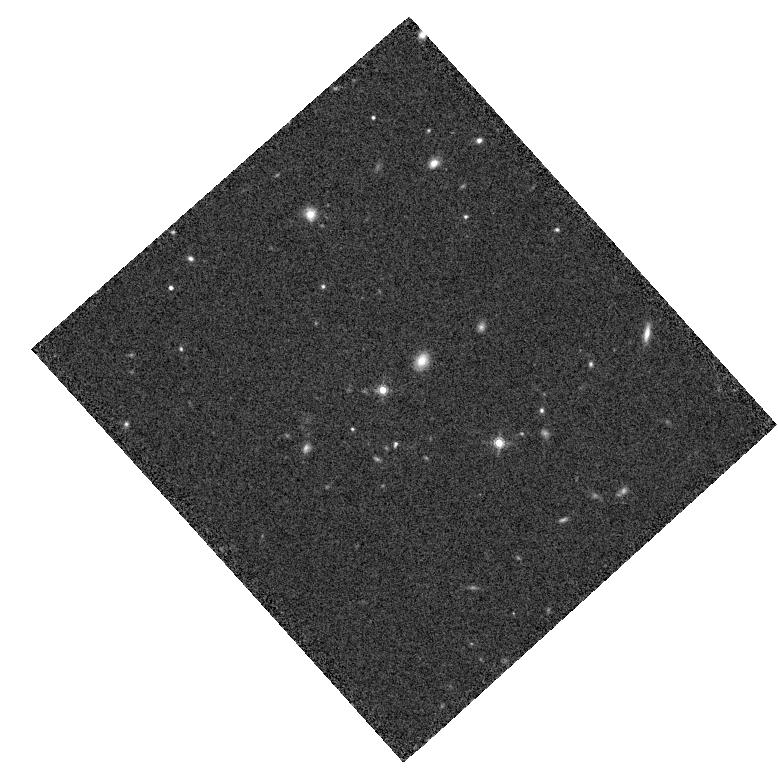
Target: ULAS-J1319+0950. Instrument: WFC3/IR. Filter: F160W. Exposure: 14 min. Observation ID: hst_14185_03_wfc3_ir_f160w_icyp03

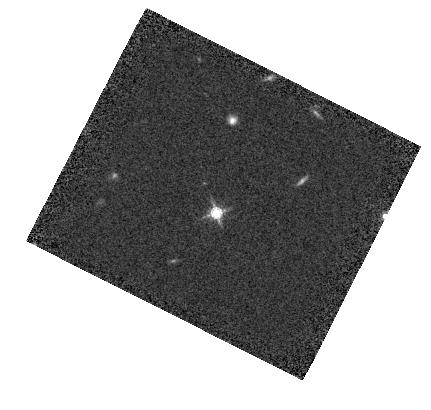
Target: PSF-SDSS-J1303+1047. Instrument: WFC3/IR. Filter: F160W. Exposure: 7 min. Observation ID: hst_14185_06_wfc3_ir_f160w_icyp06

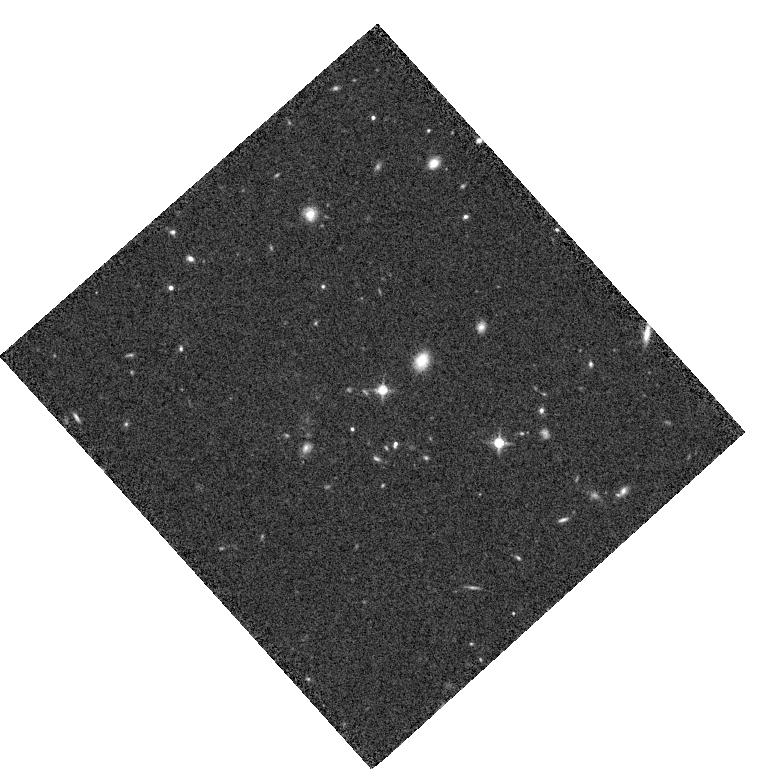
Target: ULAS-J1319+0950. Instrument: WFC3/IR. Filter: F125W. Exposure: 20 min. Observation ID: hst_14185_05_wfc3_ir_f125w_icyp05

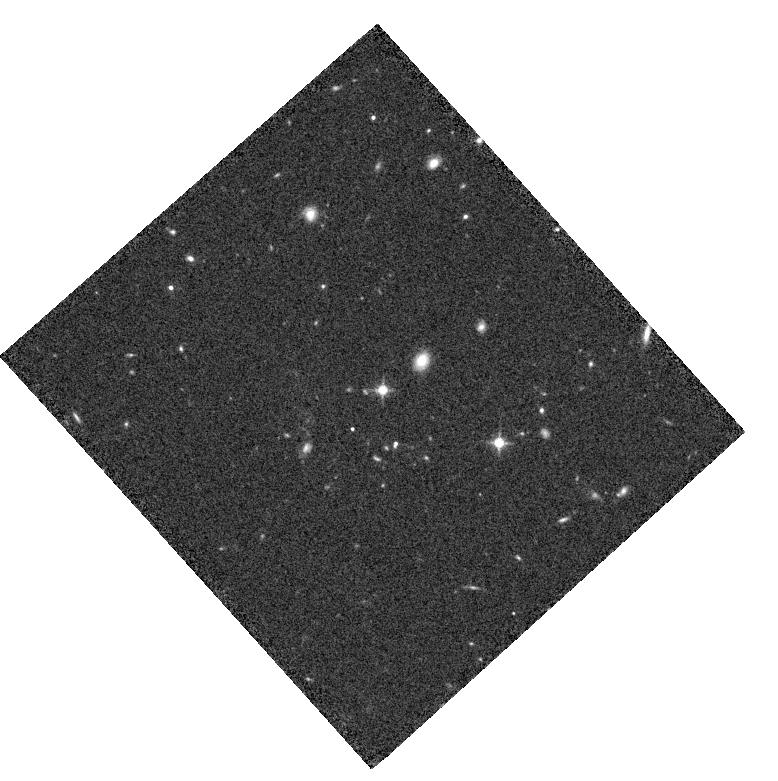
Target: ULAS-J1319+0950. Instrument: WFC3/IR. Filter: F125W. Exposure: 20 min. Observation ID: hst_14185_04_wfc3_ir_f125w_icyp04

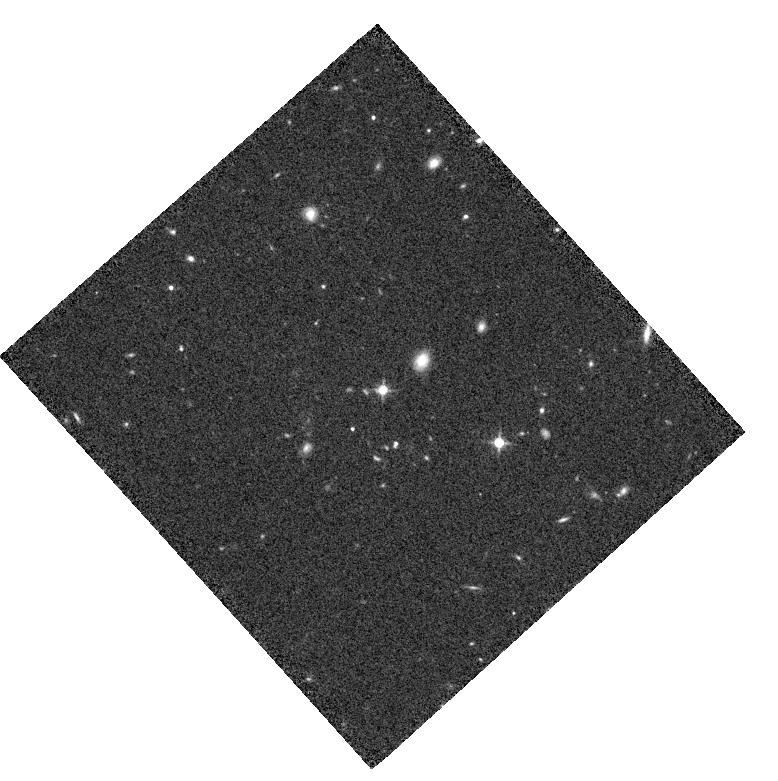
Target: ULAS-J1319+0950. Instrument: WFC3/IR. Filter: F125W. Exposure: 20 min. Observation ID: hst_14185_03_wfc3_ir_f125w_icyp03

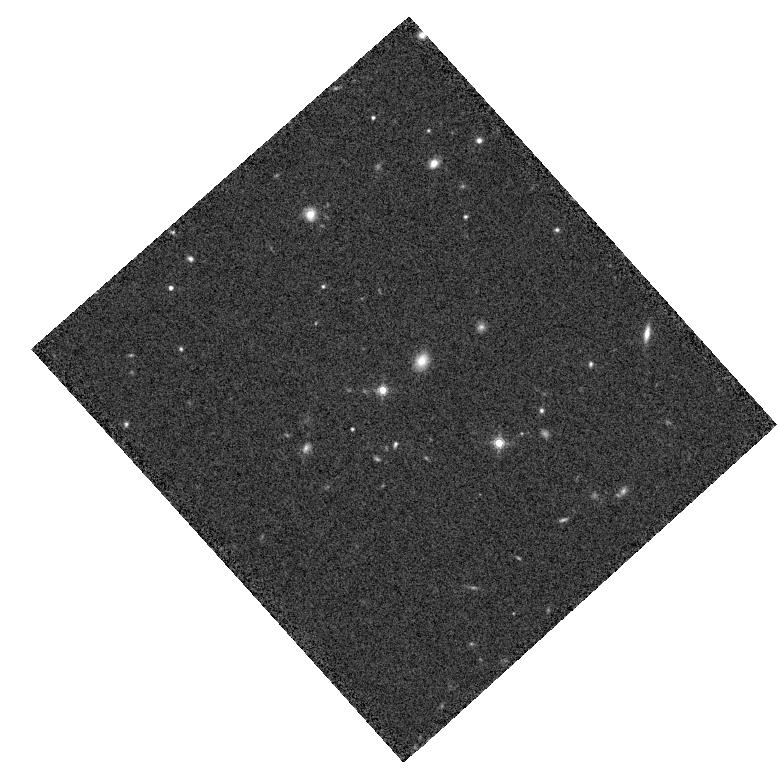
Target: ULAS-J1319+0950. Instrument: WFC3/IR. Filter: F160W. Exposure: 14 min. Observation ID: hst_14185_04_wfc3_ir_f160w_icyp04

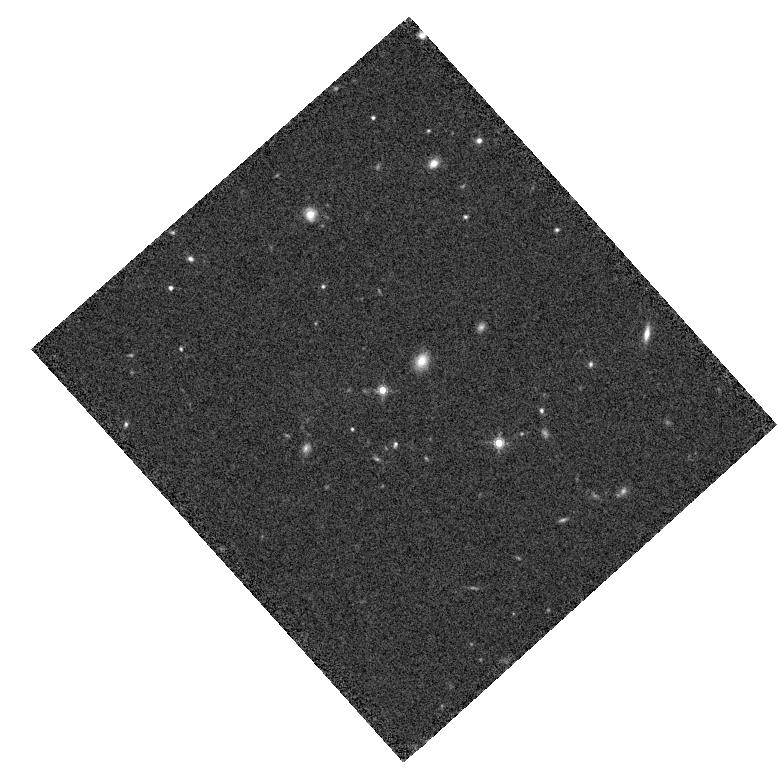
Target: ULAS-J1319+0950. Instrument: WFC3/IR. Filter: F160W. Exposure: 14 min. Observation ID: hst_14185_05_wfc3_ir_f160w_icyp05

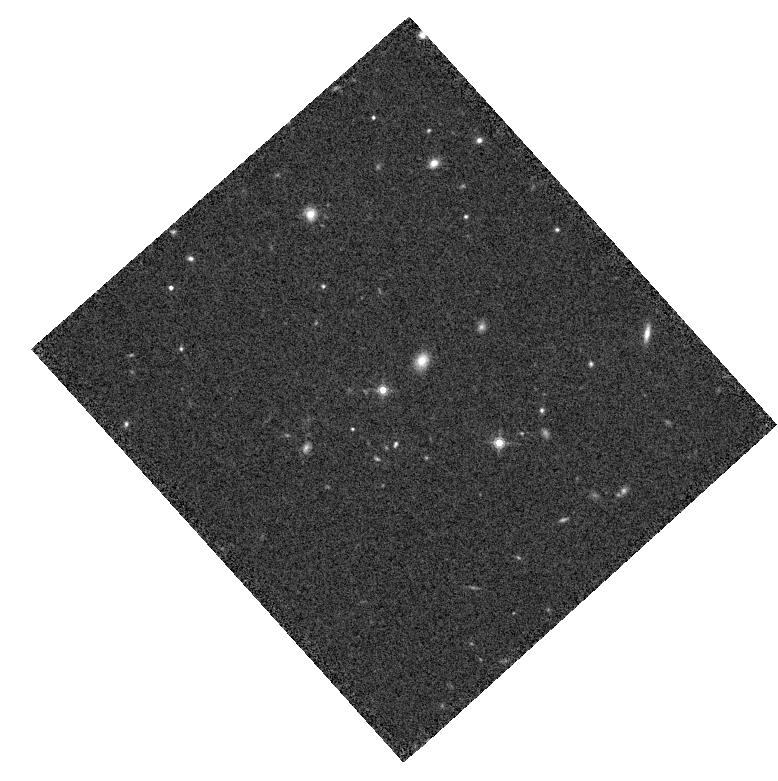
Target: ULAS-J1319+0950. Instrument: WFC3/IR. Filter: F160W. Exposure: 14 min. Observation ID: hst_14185_01_wfc3_ir_f160w_icyp01

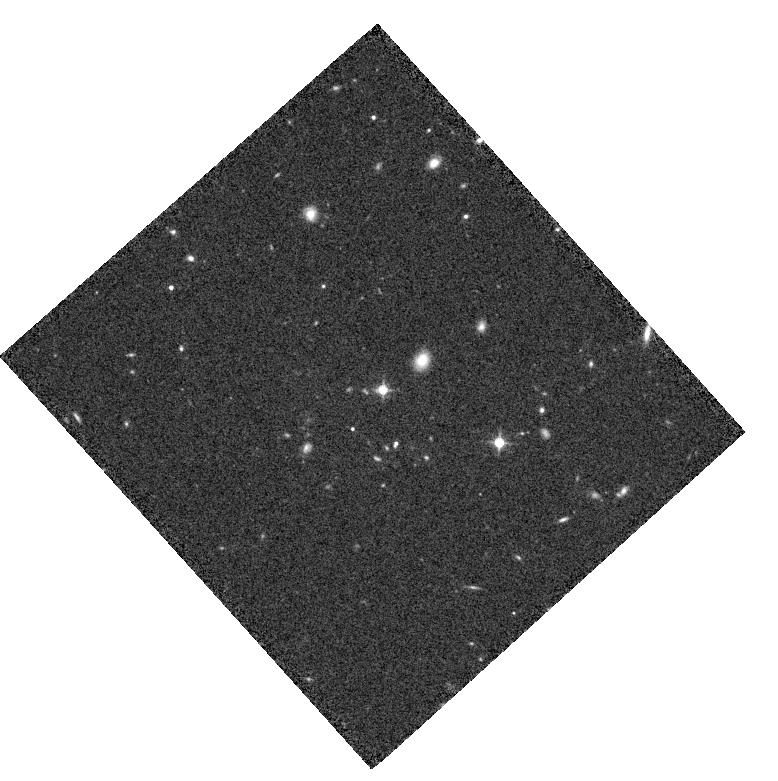
Target: ULAS-J1319+0950. Instrument: WFC3/IR. Filter: F125W. Exposure: 20 min. Observation ID: hst_14185_01_wfc3_ir_f125w_icyp01

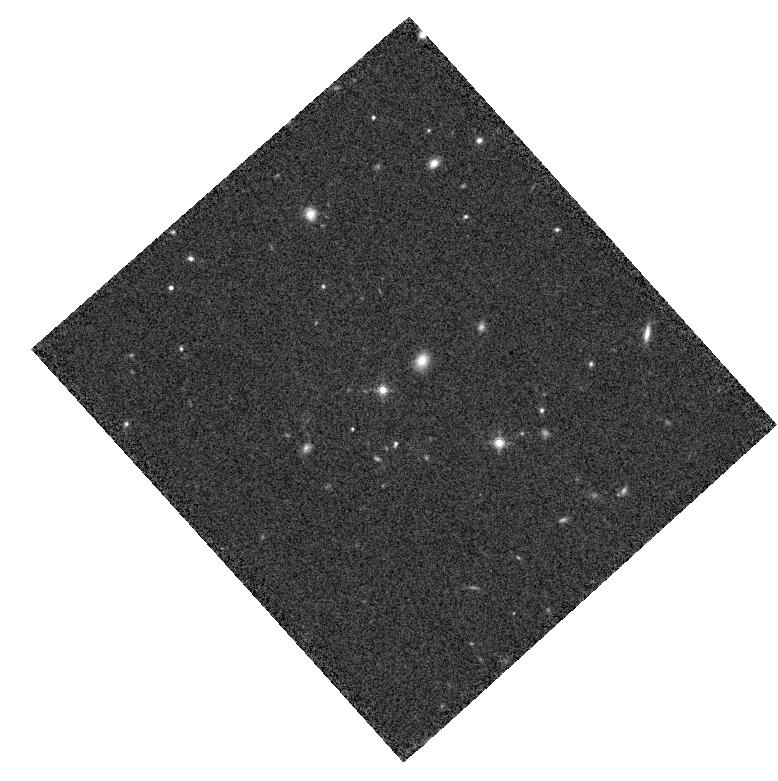
Target: ULAS-J1319+0950. Instrument: WFC3/IR. Filter: F160W. Exposure: 14 min. Observation ID: hst_14185_02_wfc3_ir_f160w_icyp02

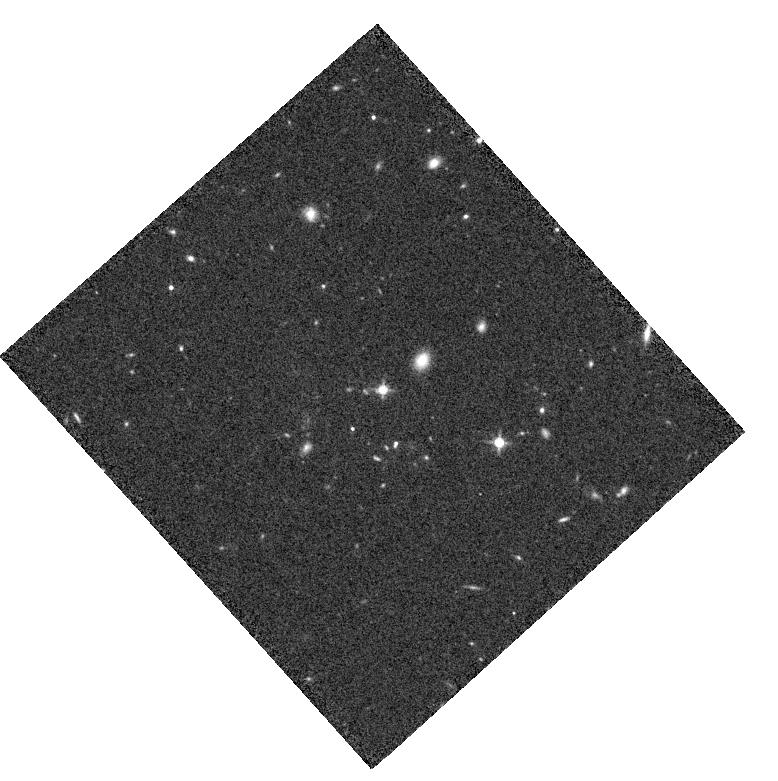
Target: ULAS-J1319+0950. Instrument: WFC3/IR. Filter: F125W. Exposure: 20 min. Observation ID: hst_14185_02_wfc3_ir_f125w_icyp02

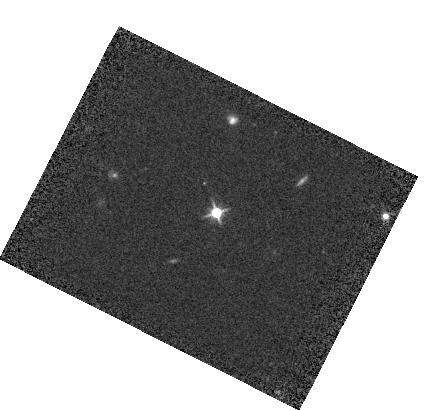
Target: PSF-SDSS-J1303+1047. Instrument: WFC3/IR. Filter: F125W. Exposure: 7 min. Observation ID: hst_14185_06_wfc3_ir_f125w_icyp06

Imaging the extended star formation in the host galaxy of a millimeter bright quasar at z=6.13ii (PI: Wang, Ran)

The detections of strong dust continuum, molecular CO, and [C II] emission from quasars at z~6 at millimeter and radio wavelengths provide the first evidence of SMBH-galaxy coevolution in the most distant universe. We here propose HST WFC3/IR J(F125W) and H(F160W) observations to image the UV stellar continuum from the host galaxy of a millimeter bright quasar ULAS J1319+0950 at z=6.13. We have obtained ALMA high resolution image of the [C II] fine structure line and dust continuum emission from this object, which reveals intense star formation in the central ~1" (5 kpc) region of the quasar host galaxy. The WFC3/IR observations we propose here will map the rest-frame 1500A~2500A stellar continuum emission from the starburst quasar host. We will measure the UV-based star formation rate and surface density, and compare the distribution of the UV stellar emission to the resolved [C II] line and dust continuum emission from ALMA. This is an important consistency check of the massive star formation inferred from the millimeter observation and will allow us to map the dust extinction and investigate the relation between star formation rate and the [C II] line emission in the extreme AGN-starburst environment. Moreover, the color measured with the two WFC3/IR bands will constrain the slope of the UV continuum, which is sensitive to the local dust extinction, age, and metallicity of the young quasar host galaxy. These will allow a comprehensive study of the distributed star formation in the earliest quasar host galaxies for the first time and, thus, set key constraints on our models of SMBH-galaxy co-evolution at the earliest epoch.